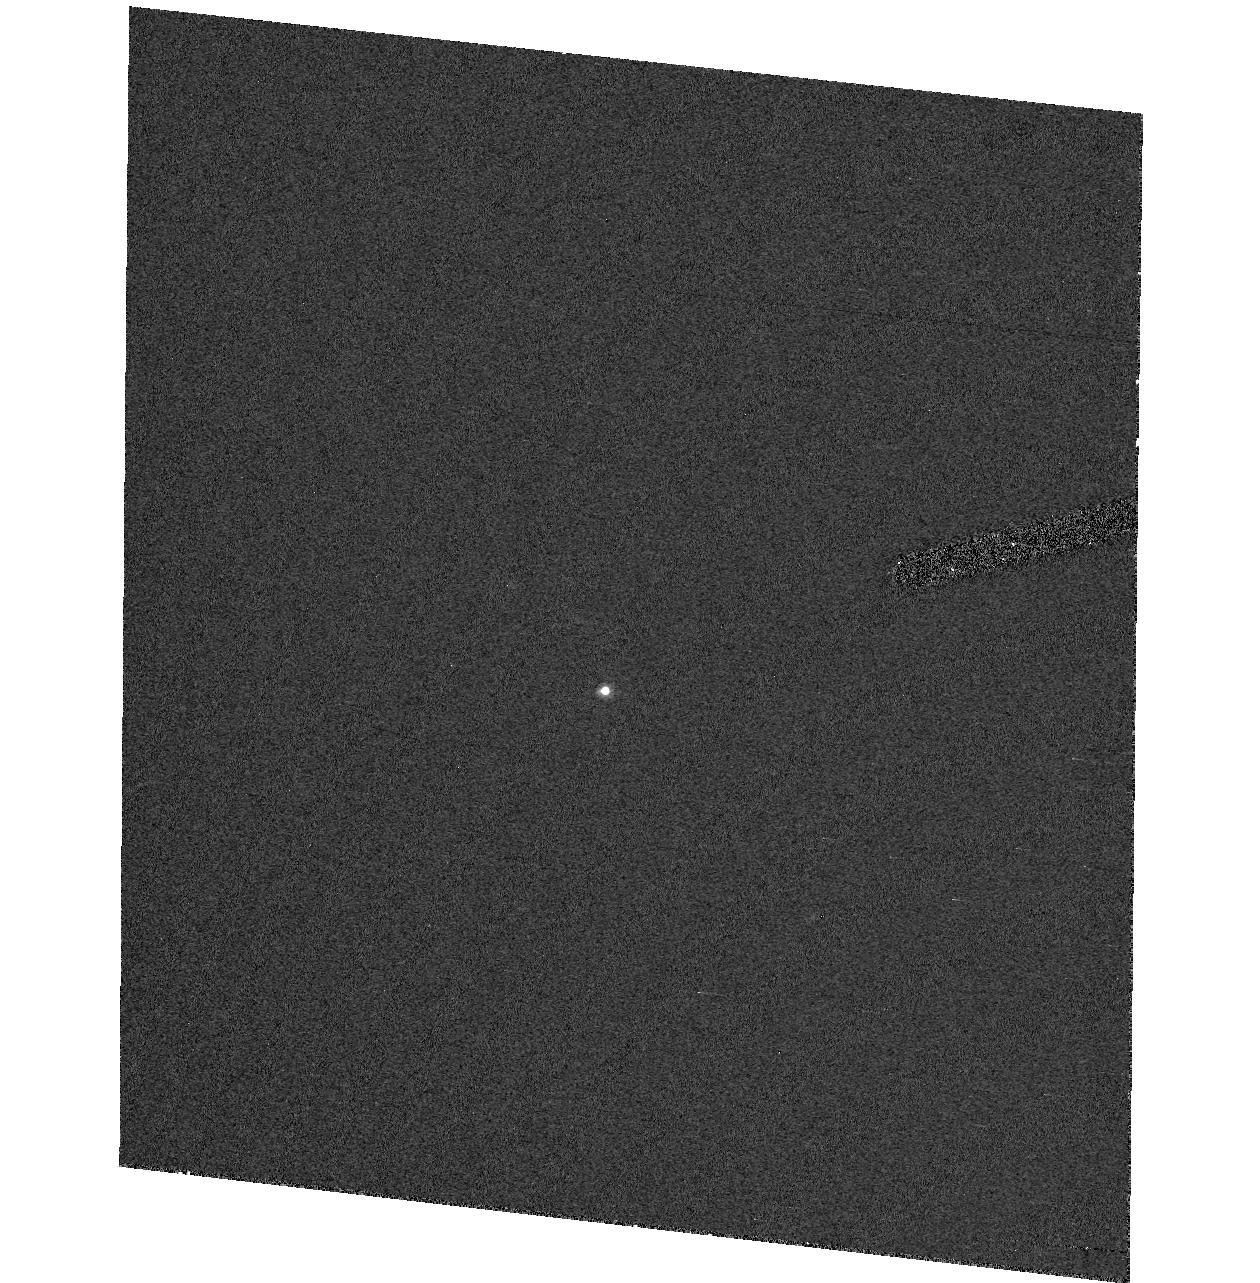
Target: K31114A
Instrument: ACS/HRC
Filter: F435W
Exposure: 1.1 h
Observation ID: hst_10041_01_acs_hrc_f435w_j8xd01

Characterization of a planetary-sized body in the inner Oort cloud (PI: Brown, Michael E)

Our recent discovery of a planetary-sized body in the inner Oort cloud presents the opportunity for quick low-cost survey of this extremely interesting object. With just 2 orbits we will be able to independently determine the size of this object, definitely determine if satellites exist, and search for the shortest timescale photometric variations. As little is known about this body, it is difficult to predict what results will come from these observations, but it is clear that such an object deserves observations at the high resolution that only HST can provide.